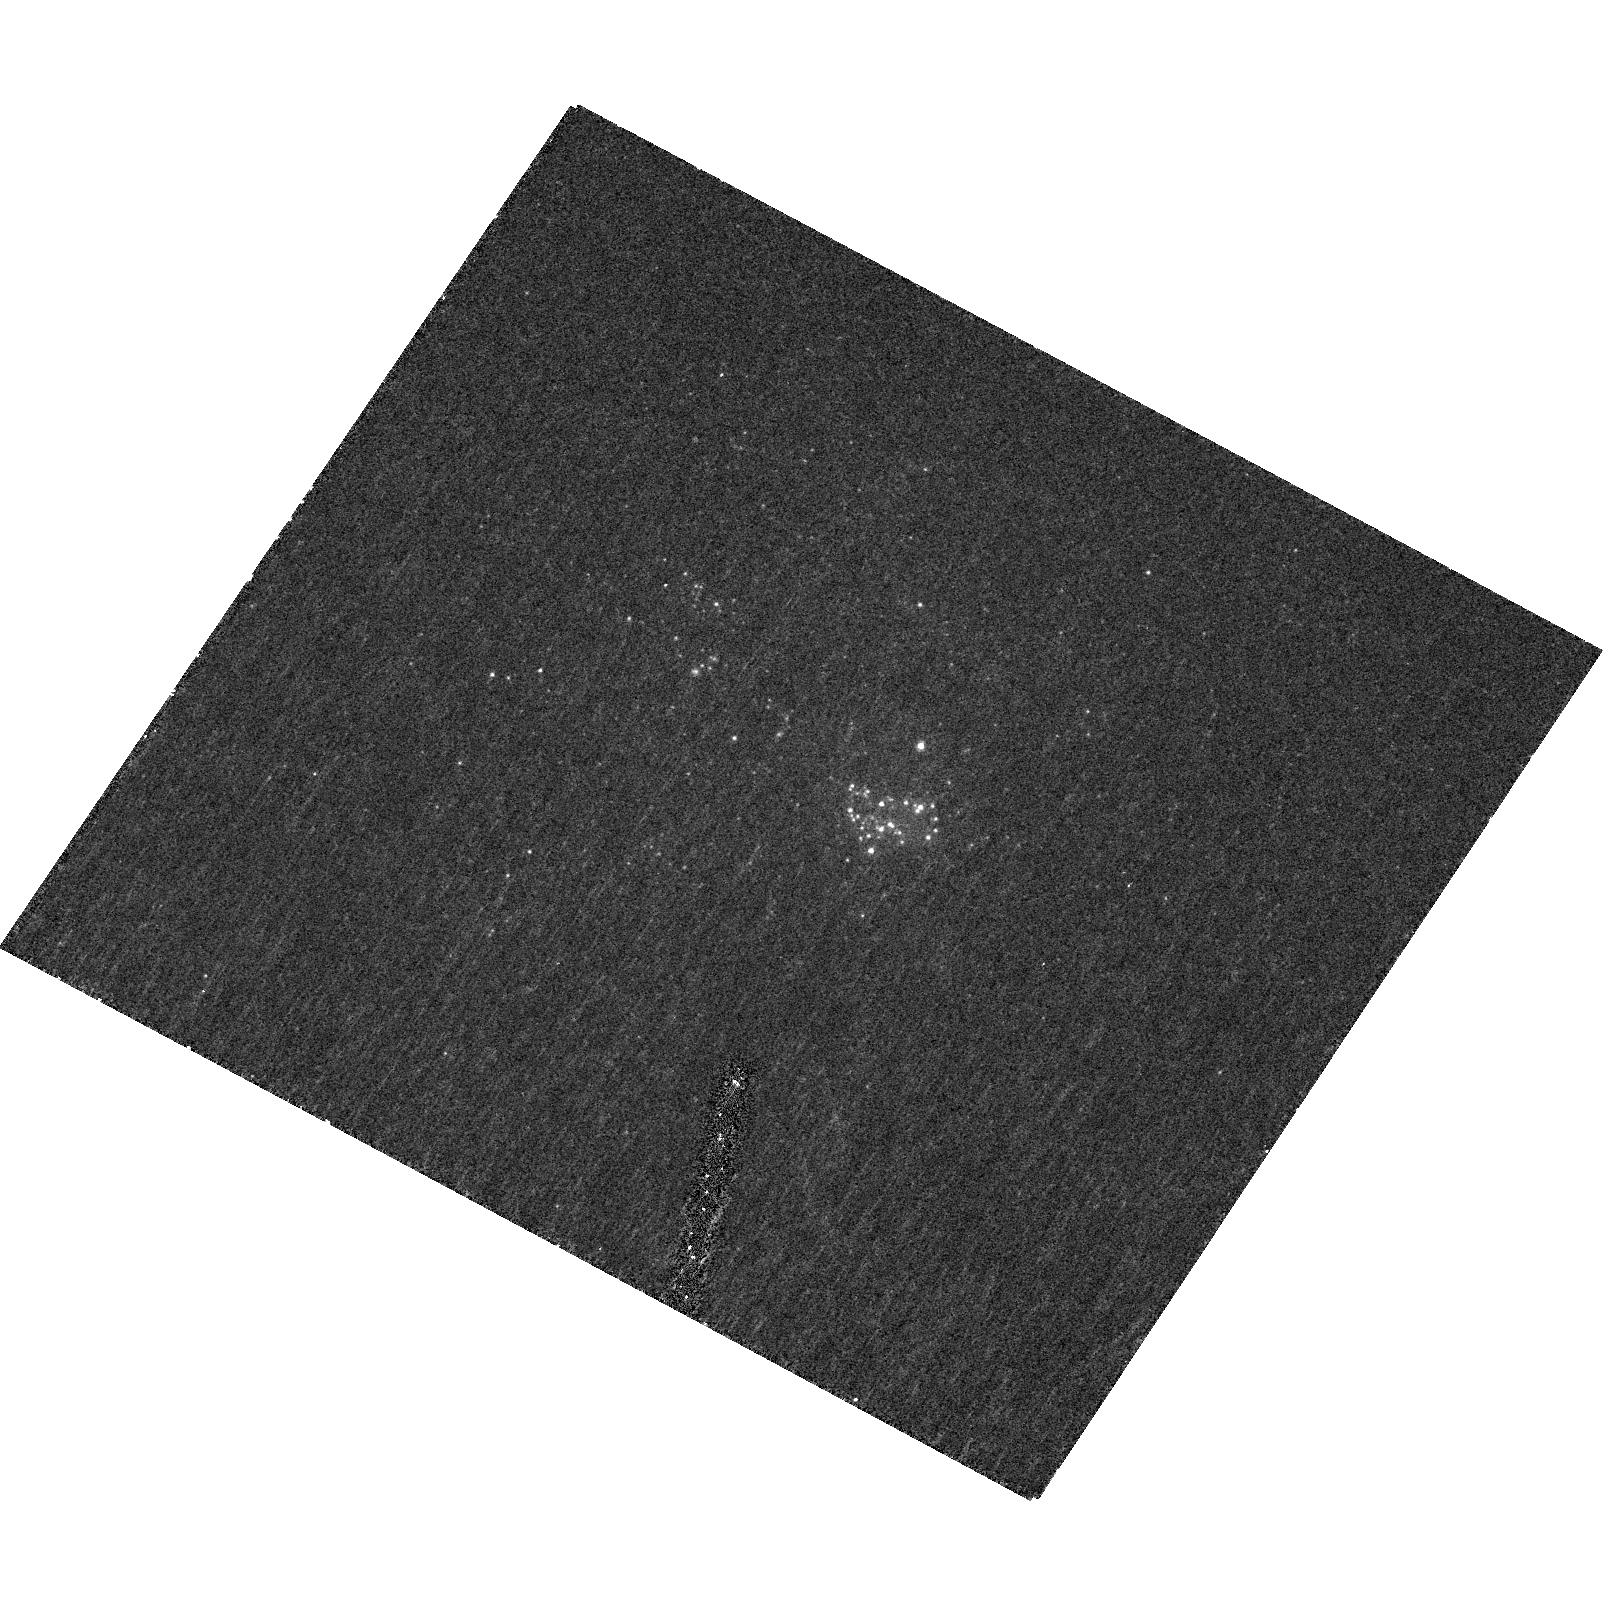
Target: CGCG269-049
Instrument: ACS/HRC
Filter: F330W
Exposure: 33 min
Observation ID: hst_10843_01_acs_hrc_f330w_j9o801

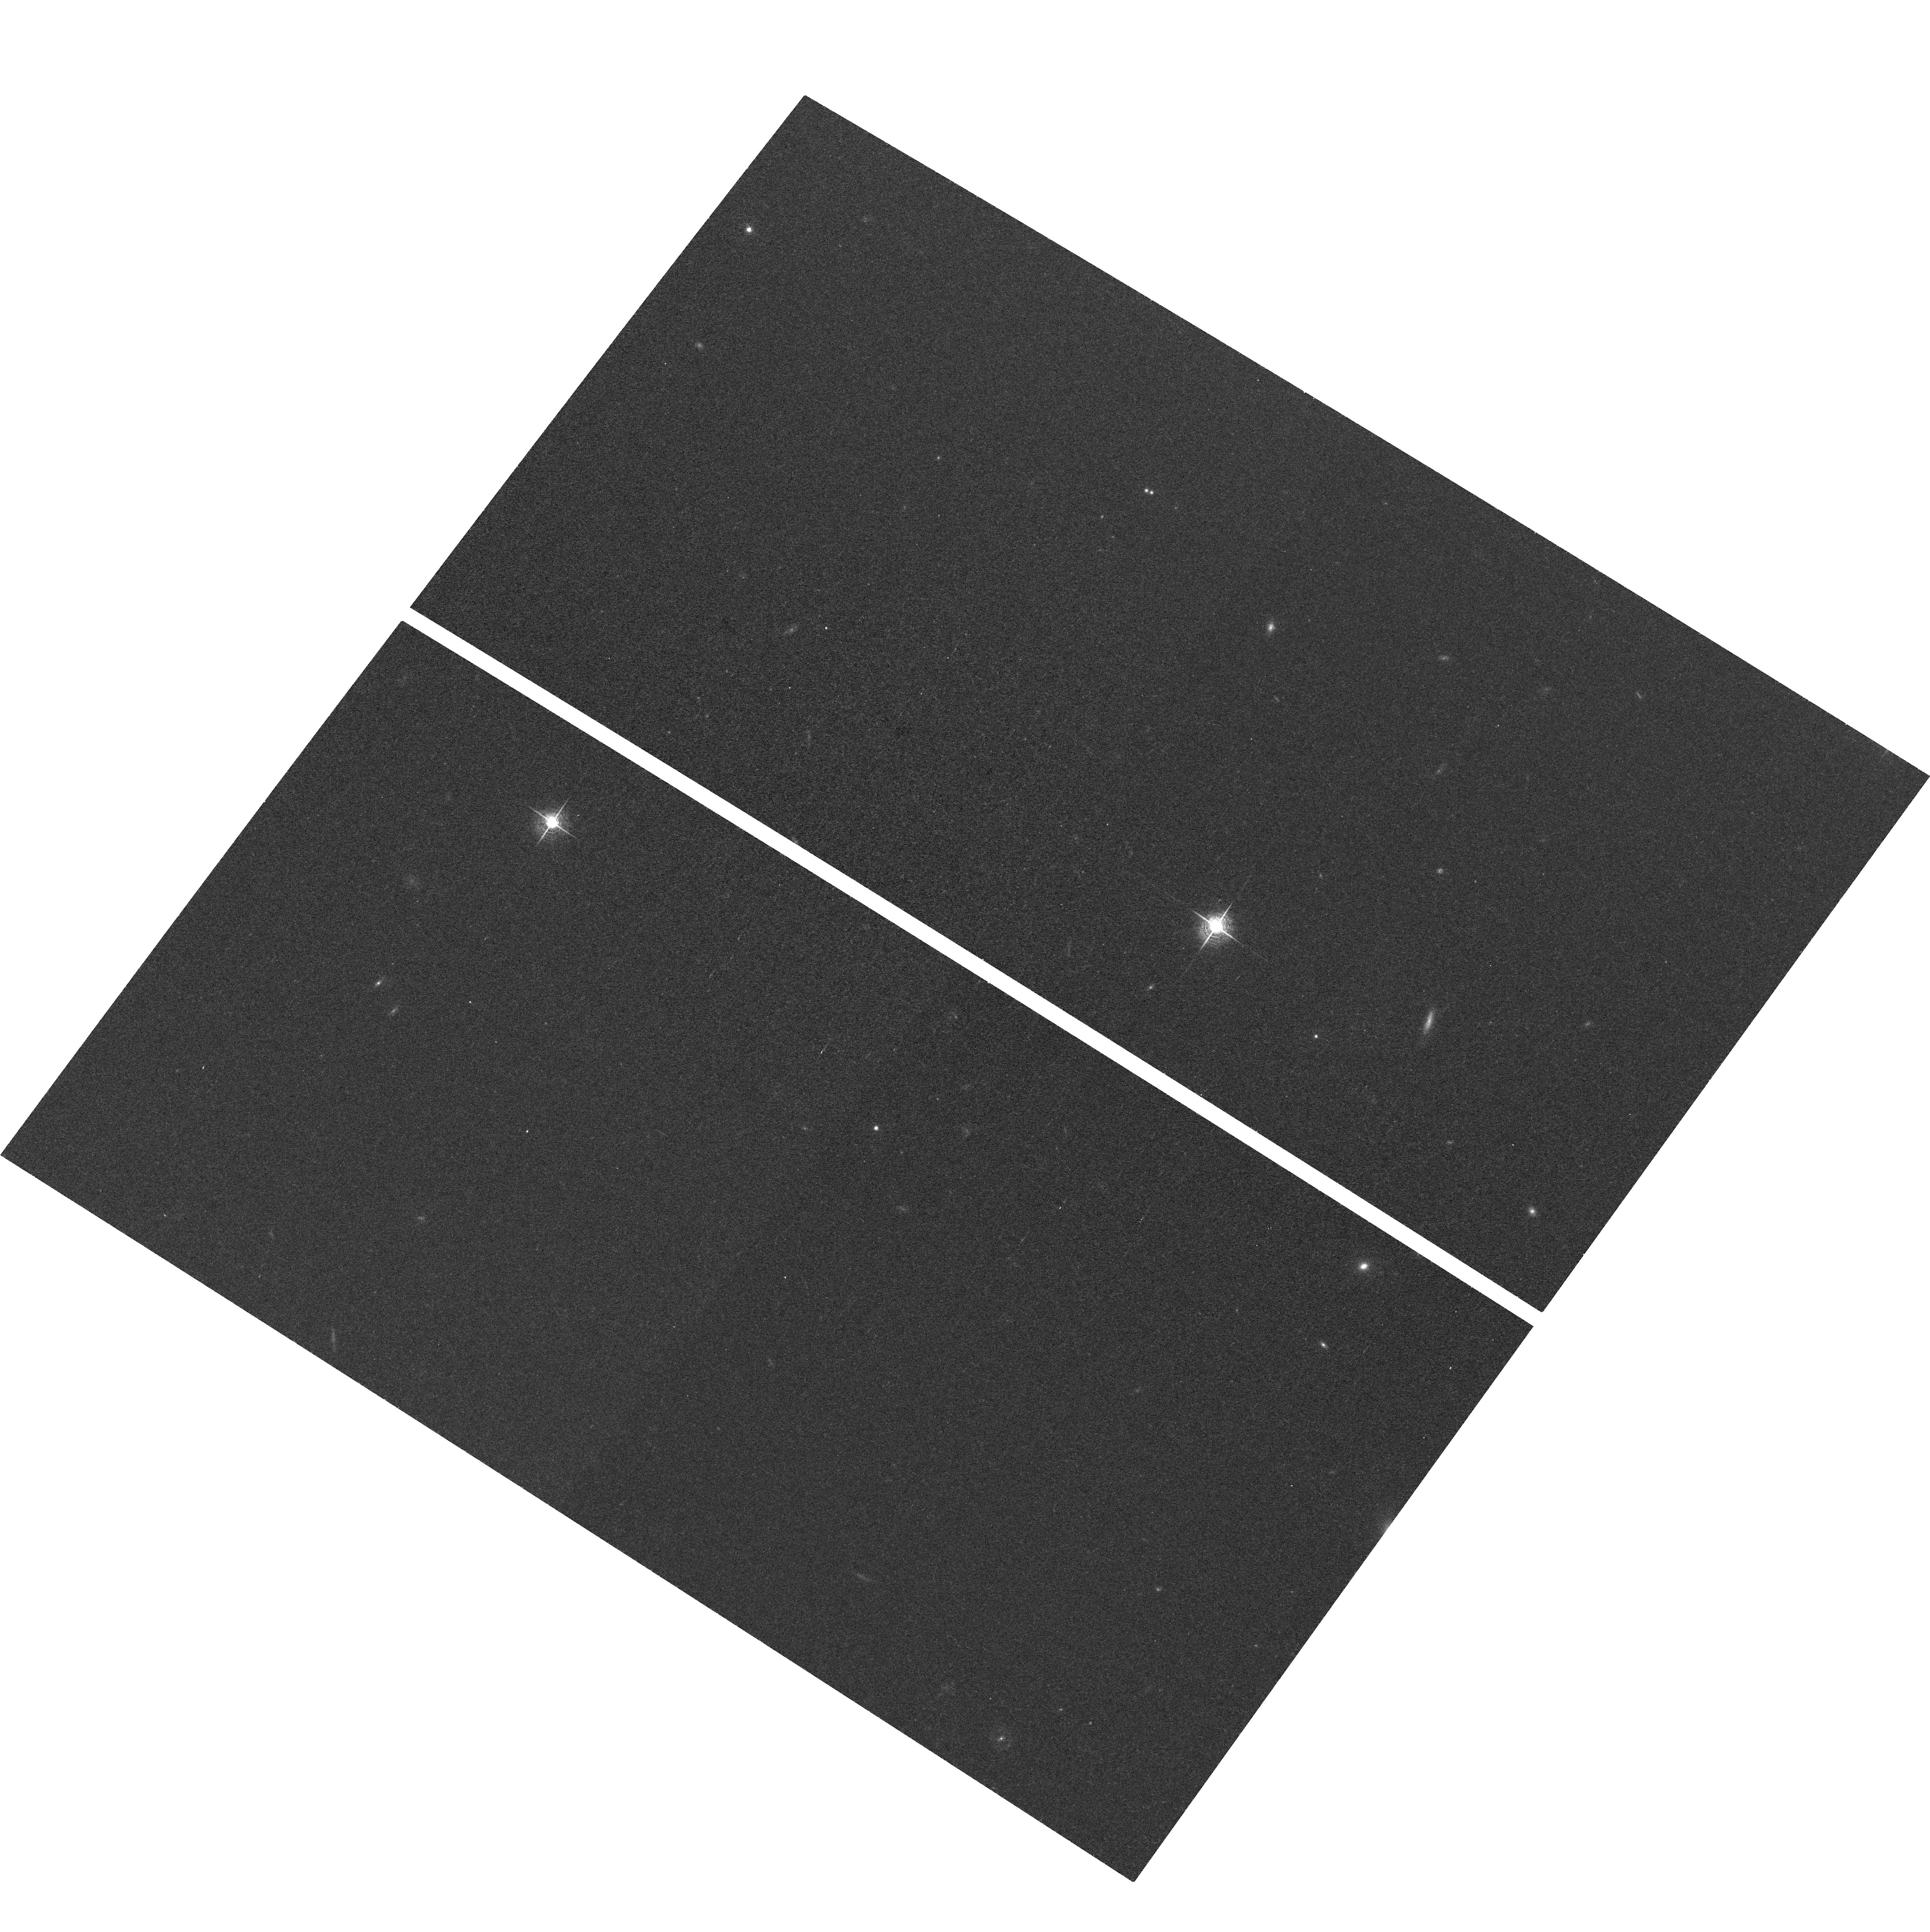
Target: field at RA 183.945°, Dec 52.387°
Instrument: ACS/WFC
Filter: F658N
Exposure: 1.6 h
Observation ID: hst_10843_01_acs_wfc_f658n_j9o801

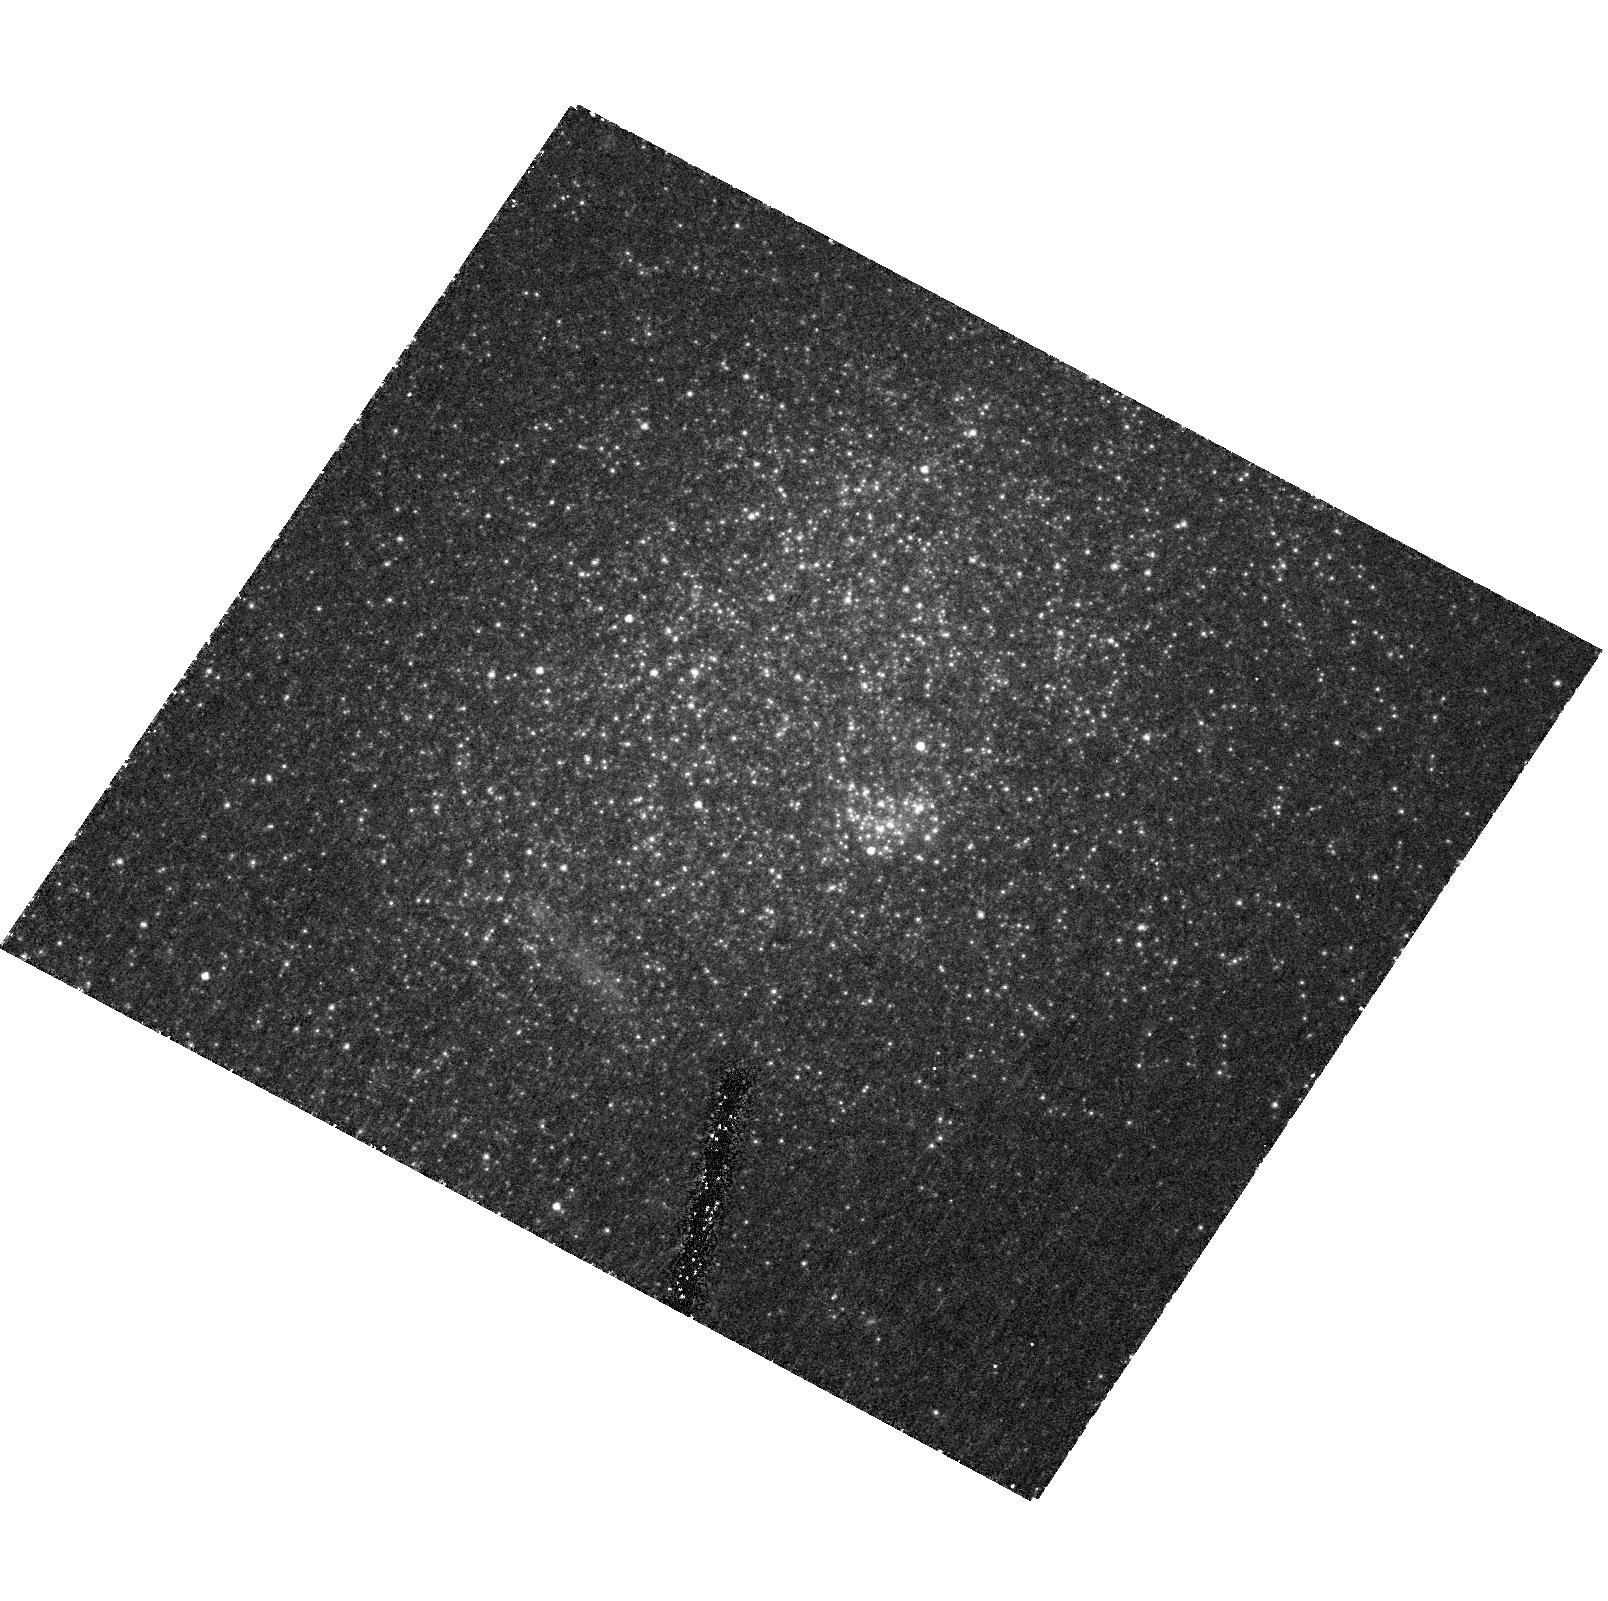
Target: CGCG269-049
Instrument: ACS/HRC
Filter: F550M
Exposure: 1.8 h
Observation ID: hst_10843_01_acs_hrc_f550m_j9o801

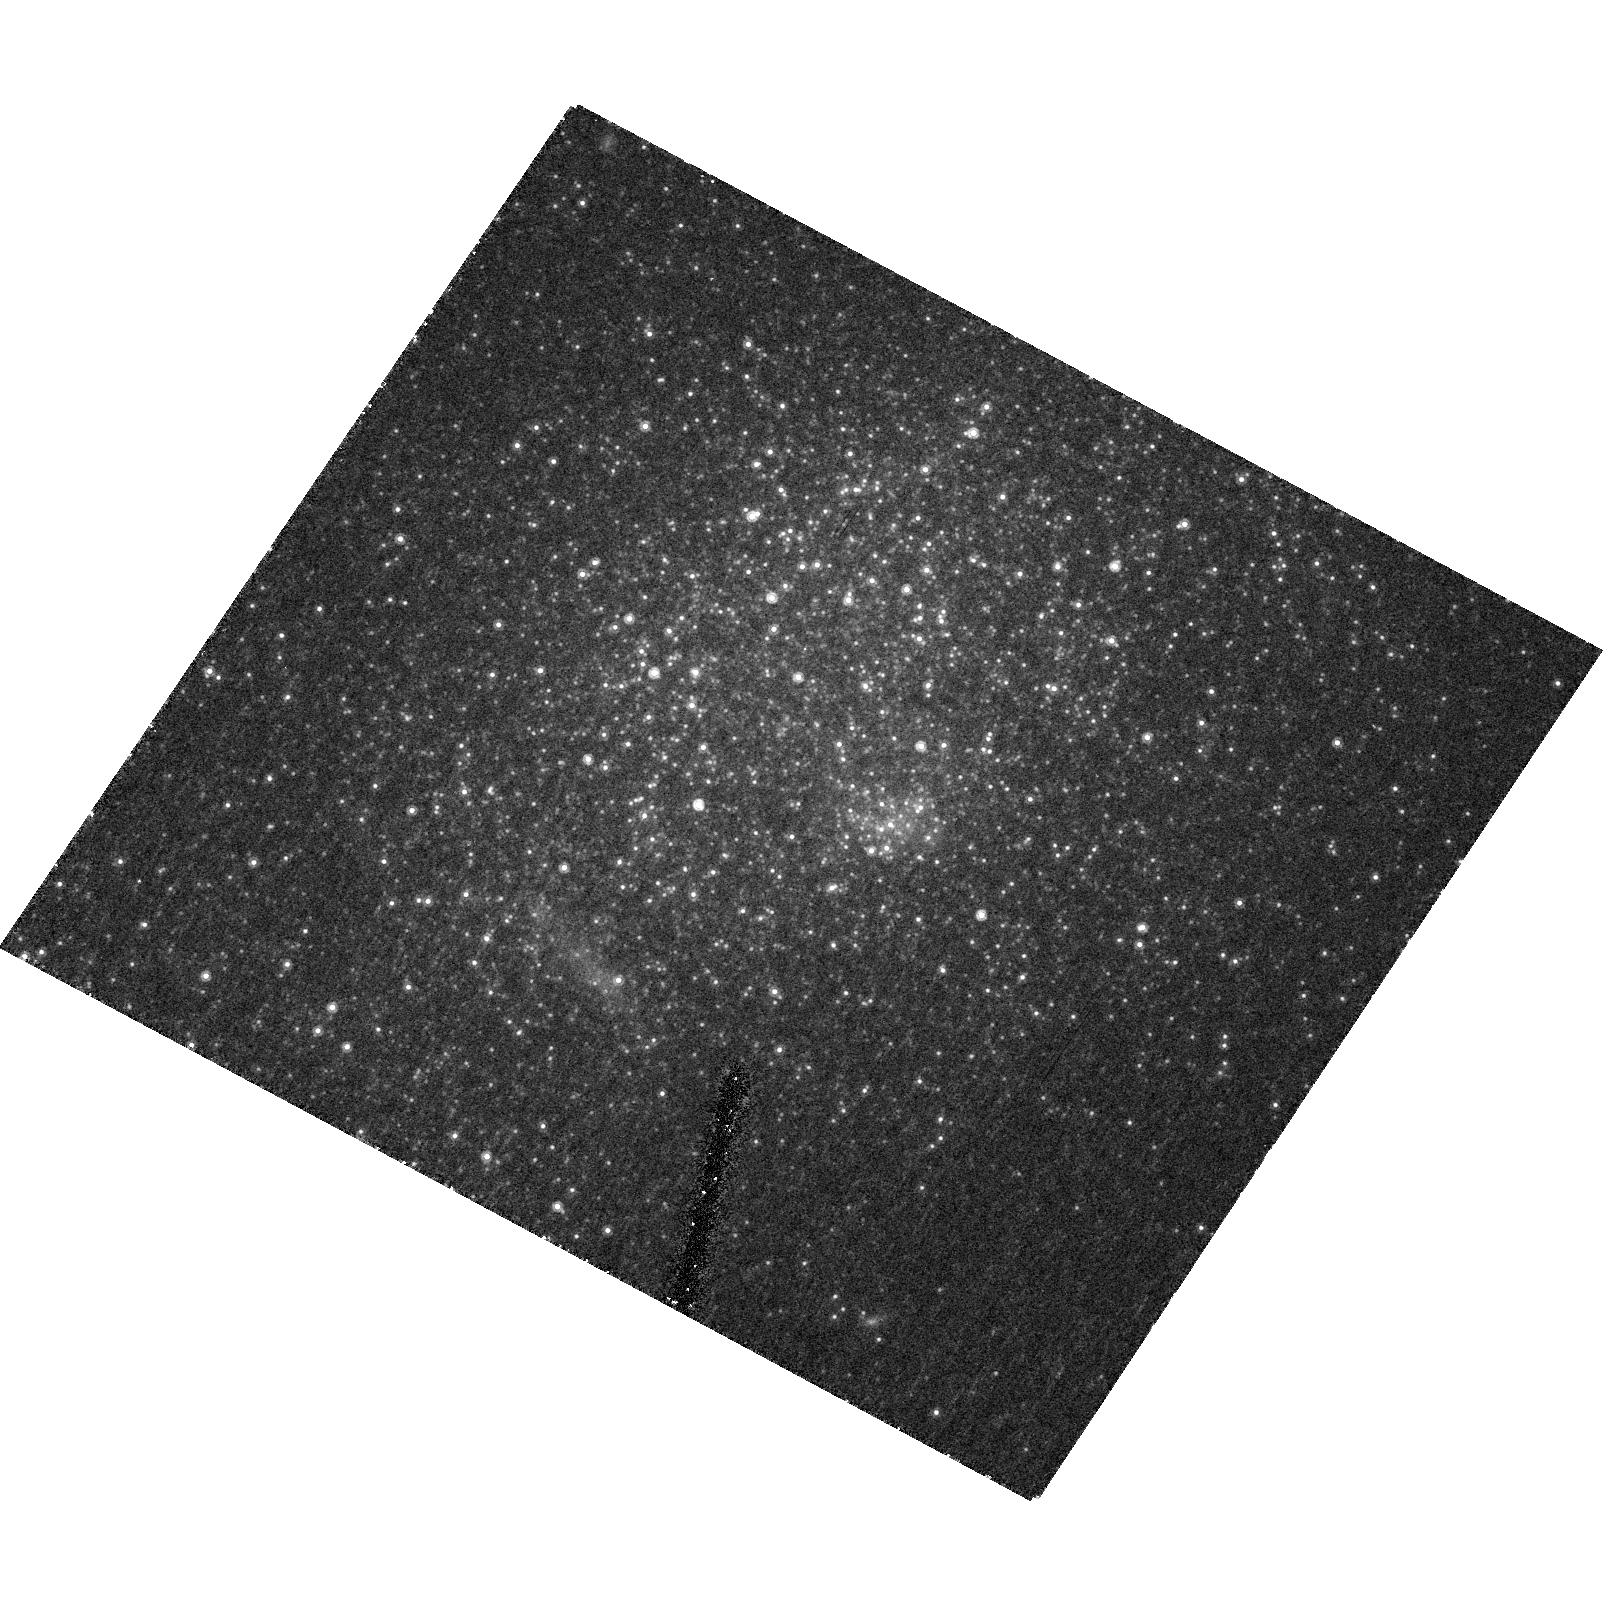
Target: CGCG269-049
Instrument: ACS/HRC
Filter: F814W
Exposure: 35 min
Observation ID: hst_10843_01_acs_hrc_f814w_j9o801

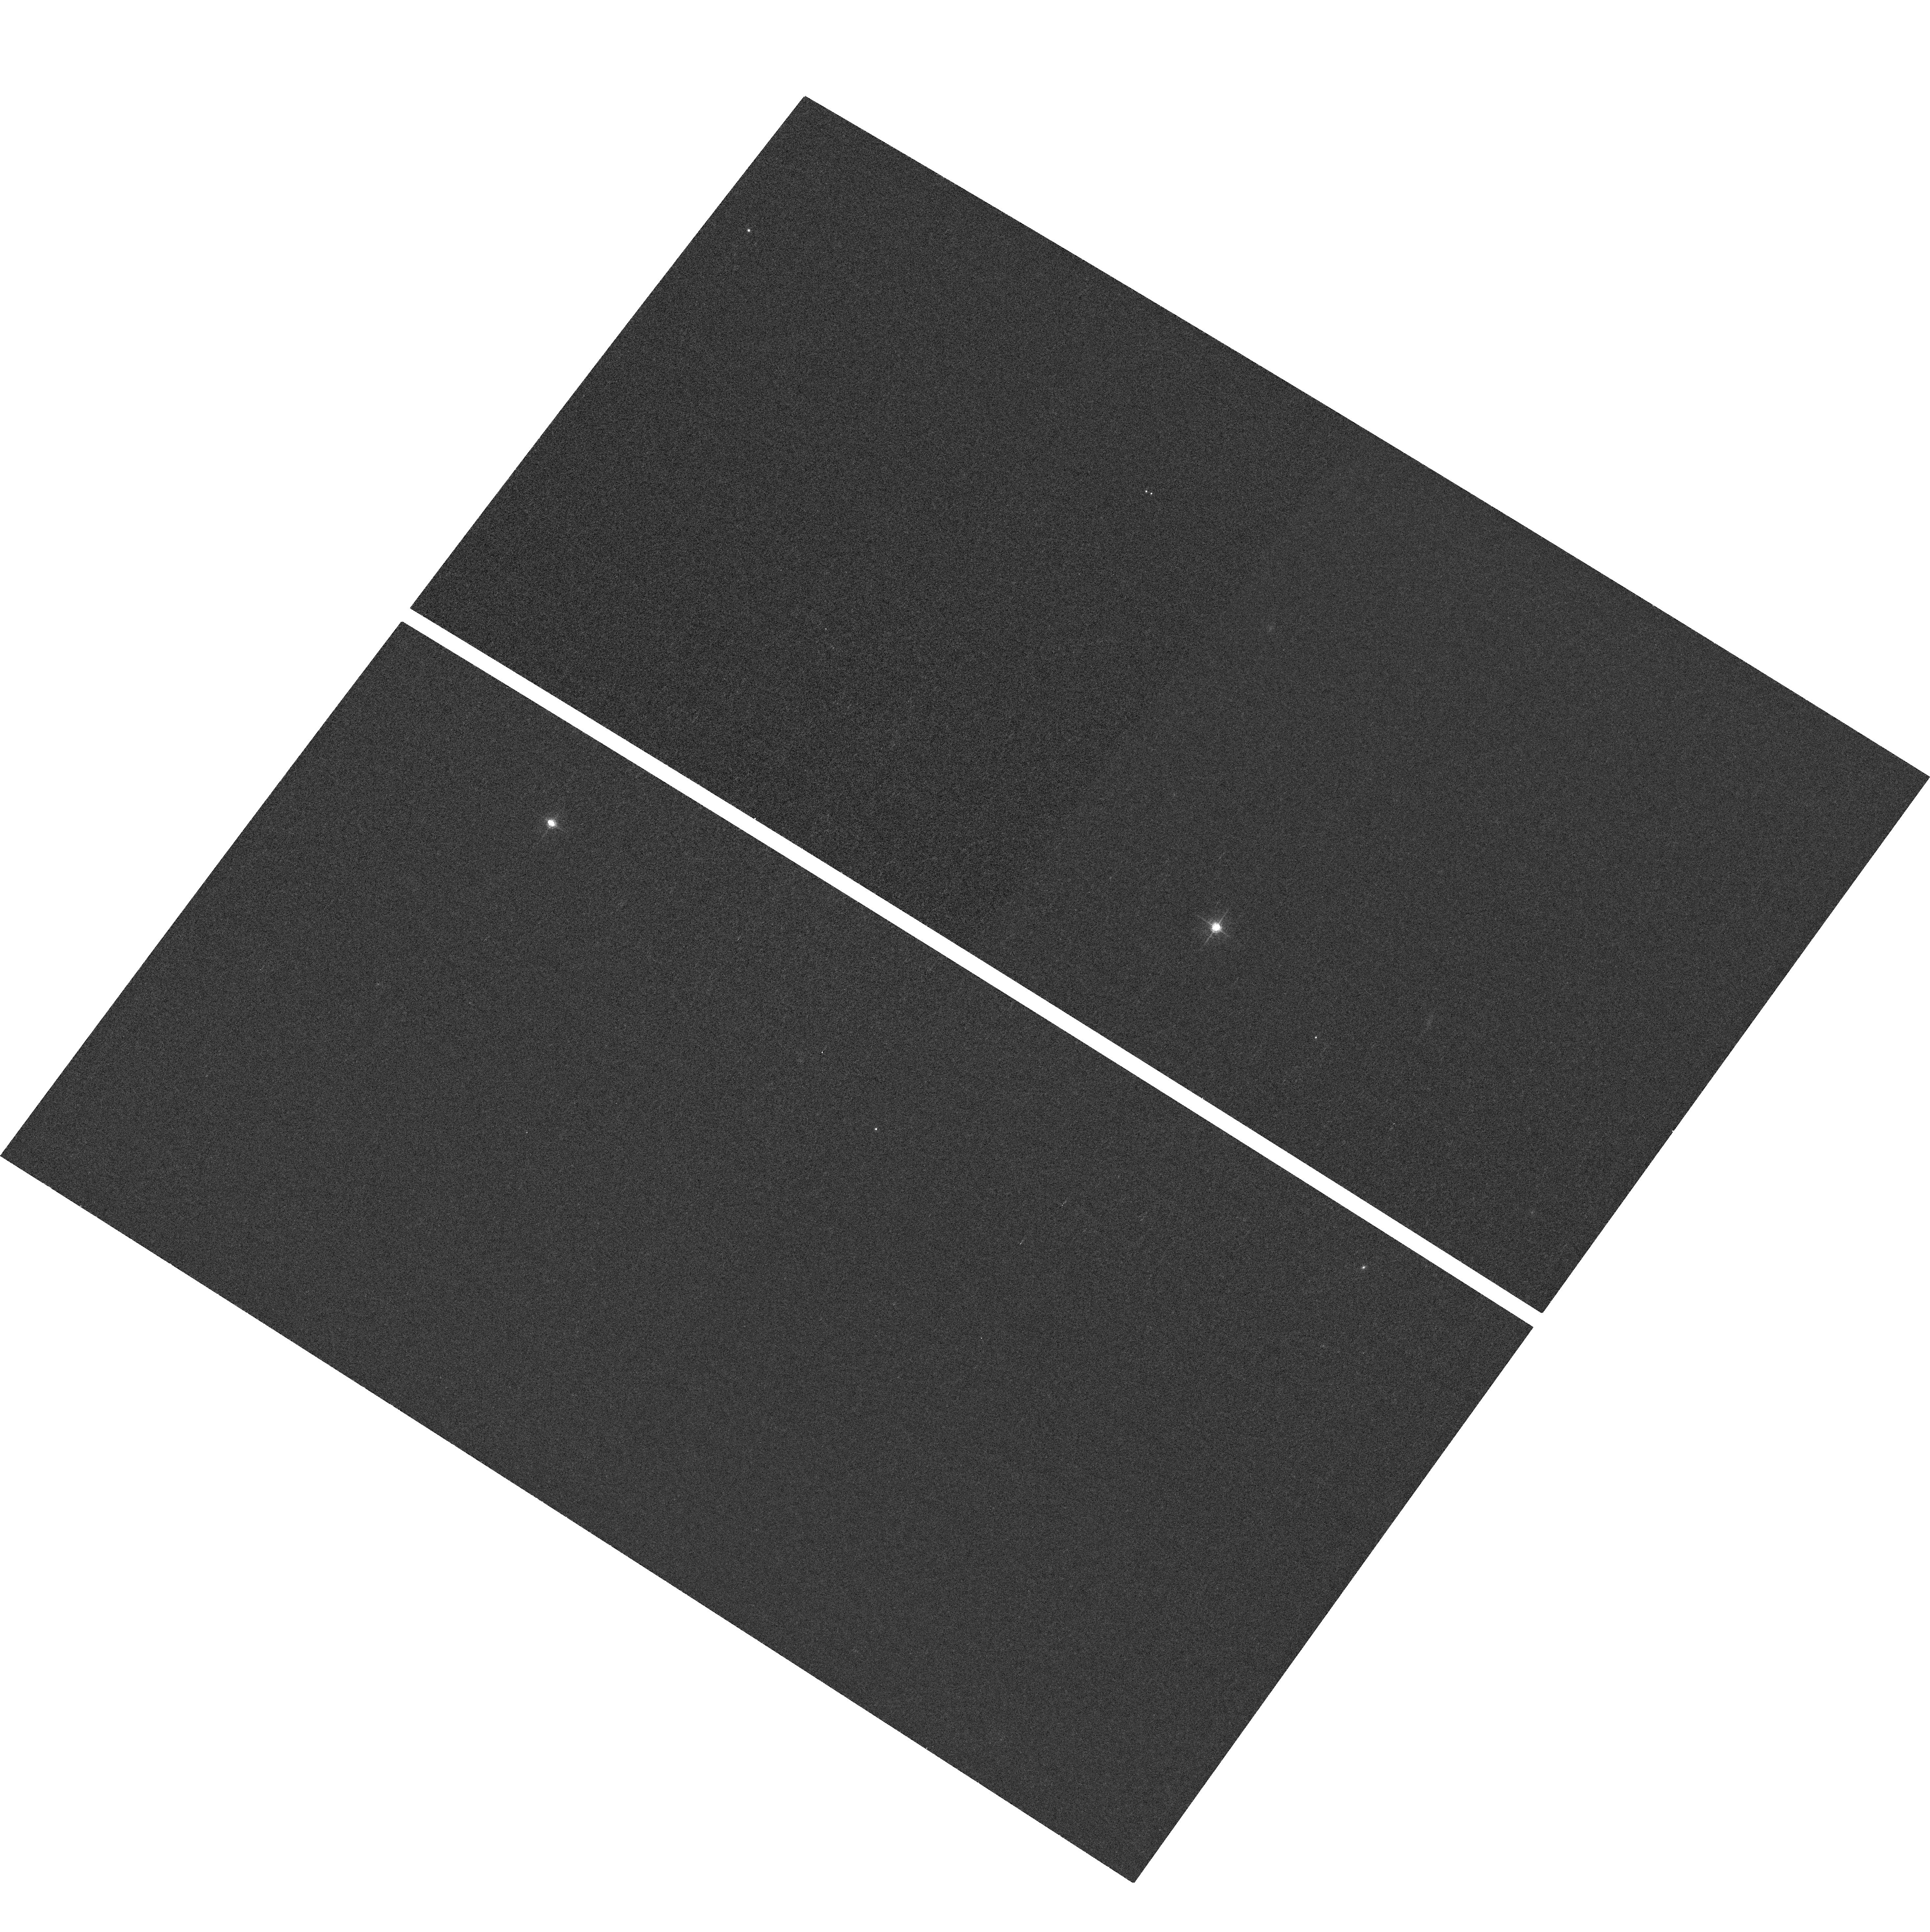
Target: field at RA 183.945°, Dec 52.387°
Instrument: ACS/WFC
Filter: F660N
Exposure: 24 min
Observation ID: hst_10843_01_acs_wfc_f660n_j9o801

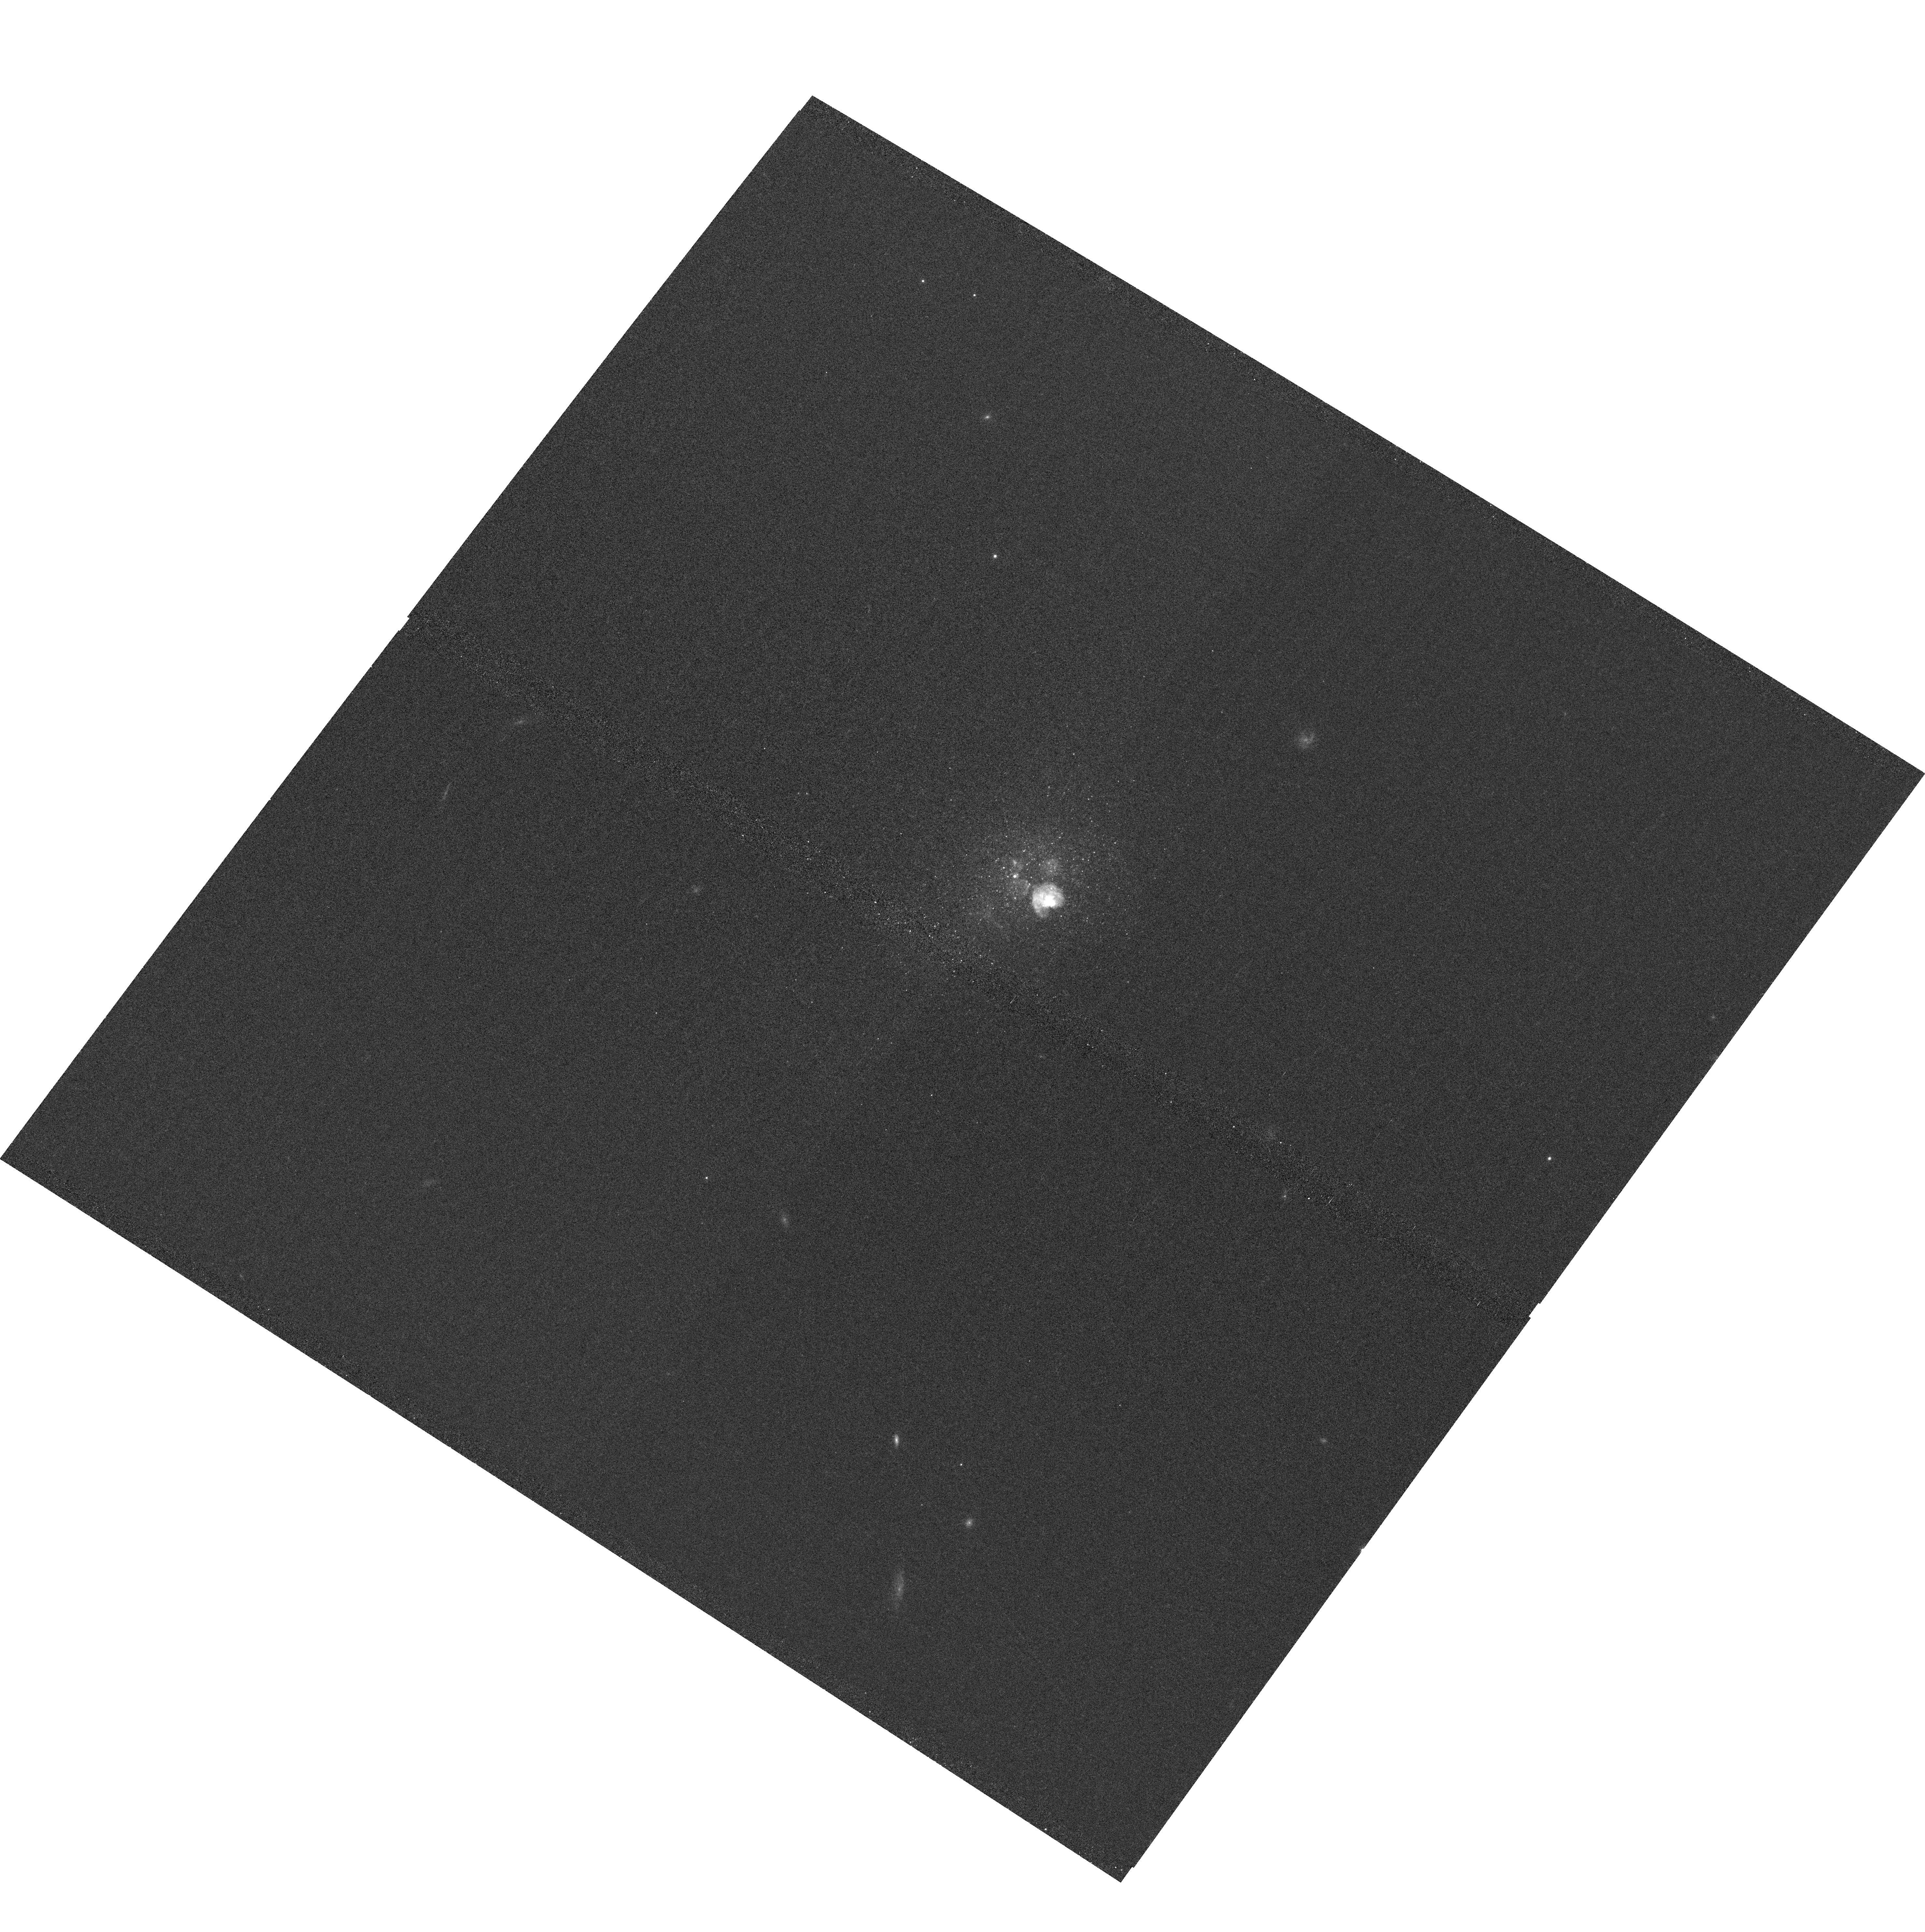
Target: CGCG269-049
Instrument: ACS/WFC
Filter: F658N
Exposure: 37 min
Observation ID: hst_10843_a1_acs_wfc_f658n_j9o8a1

Deep Imaging of Extremely Metal-Poor Galaxies (PI: Corbin, Michael)

Conflicting evidence exists regarding whether the most metal-poor and actively star-forming galaxies in the local universe such as I Zw 18 contain evolved stars. We propose to help settle this issue by obtaining deep ACS/HRC U, narrow-V, I, and H-alpha images of nine nearby (z < 0.01) extremely metal-poor (12 + O/H < 7.65) galaxies selected from the Sloan Digital Sky Survey. These objects are only marginally resolved from the ground and appear uniformly blue, strongly motivating HST imaging. The continuum images will establish: 1.) If underlying populations of evolved stars are present, by revealing the objects' colors on scales ~10 pc, and 2.) The presence of any faint tidal features, dust lanes, and globular or super star clusters, all of which constrain the objects' evolutionary states. The H-alpha images, in combination with ground-based echelle spectroscopy, will reveal 1.) Whether the objects are producing "superwinds" that are depleting them of their metals; ground-based images of some of them indeed show large halos of ionized gas, and 2.) The correspondence of their nebular and stellar emission on scales of a few parsecs, which is important for understanding the "feedback" process by which supernovae and stellar winds regulate star formation. One of the sample objects, CGCG 269-049, lies only ~2 Mpc away, allowing the detection of individual red giant stars in it if any are present. We have recently obtained Spitzer images and spectra of this galaxy to determine its dust content and star formation history, which will complement the proposed HST observations. [NOTE: THIS PROPOSAL WAS REDUCED TO FIVE ORBITS, AND ONLY ONE OF THE ORIGINAL TARGETS, CGCG 269-049, AFTER THE PHASE I REVIEW]